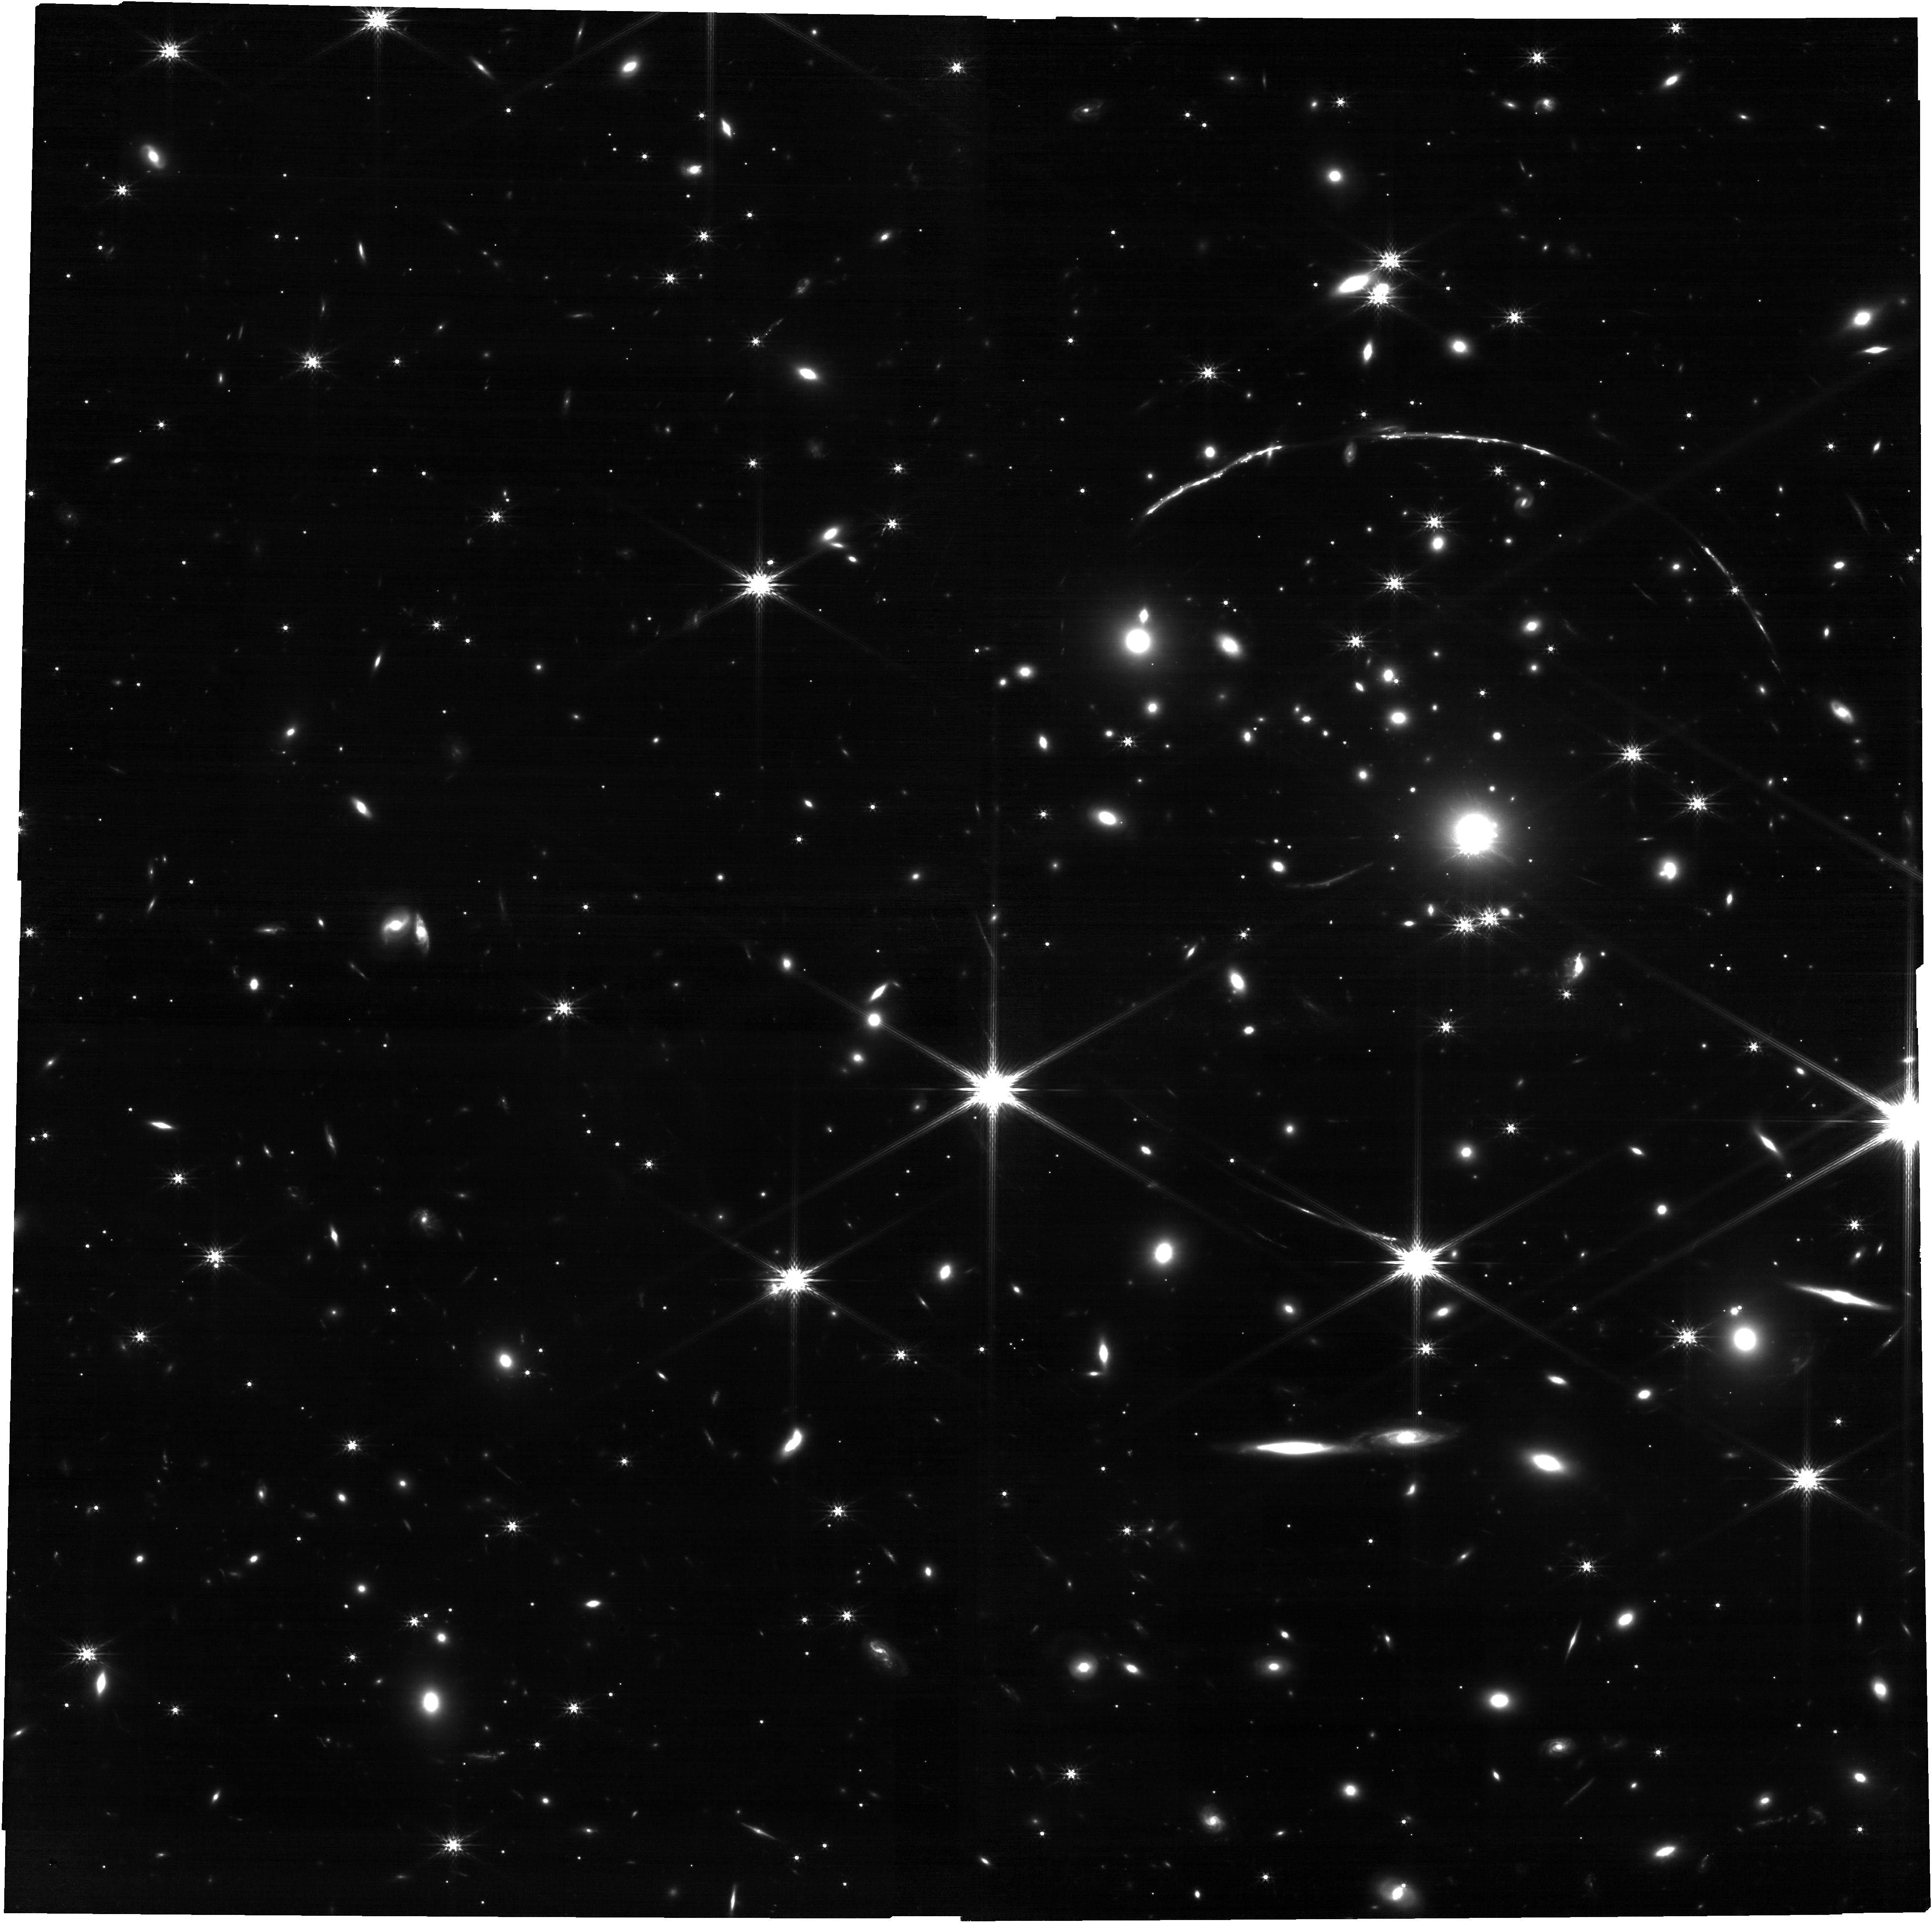
Target: SUNBURSTFULL. Instrument: NIRCAM. Filter: F200W. Exposure: 29 min. Observation ID: jw02555-o003_t009_nircam_clear-f200w

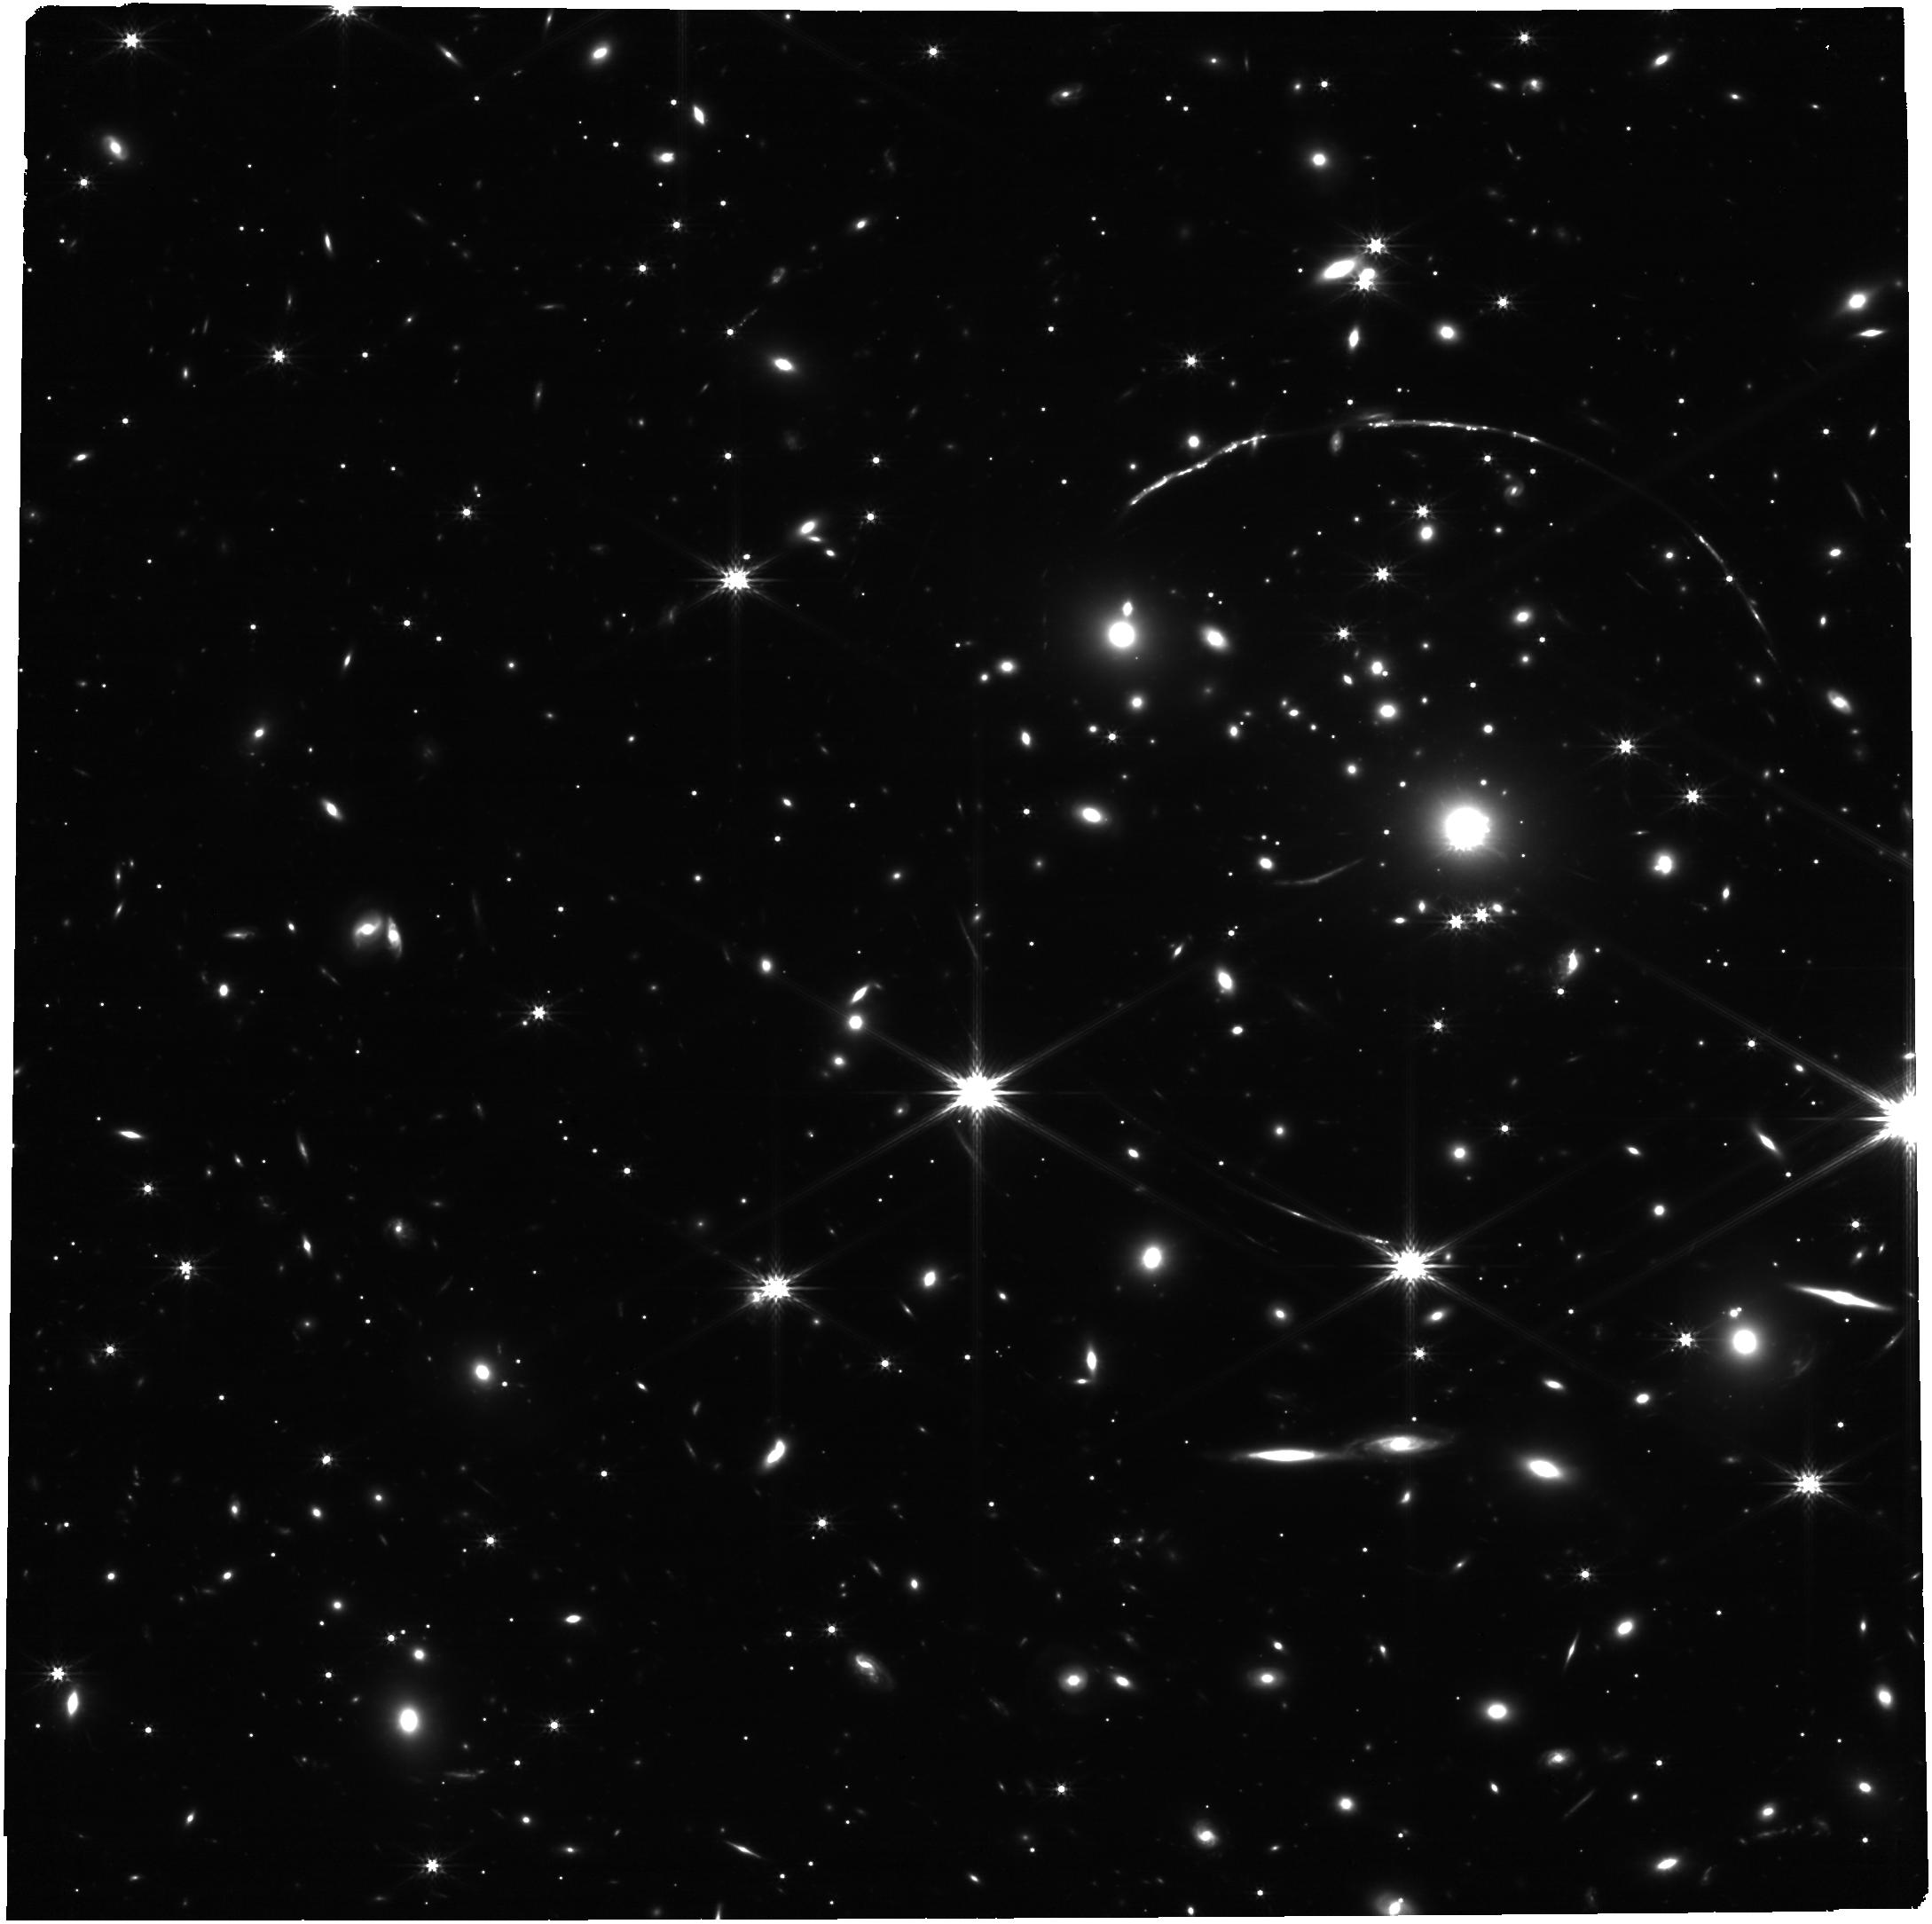
Target: SUNBURSTFULL. Instrument: NIRCAM. Filter: F277W. Exposure: 29 min. Observation ID: jw02555-o003_t009_nircam_clear-f277w

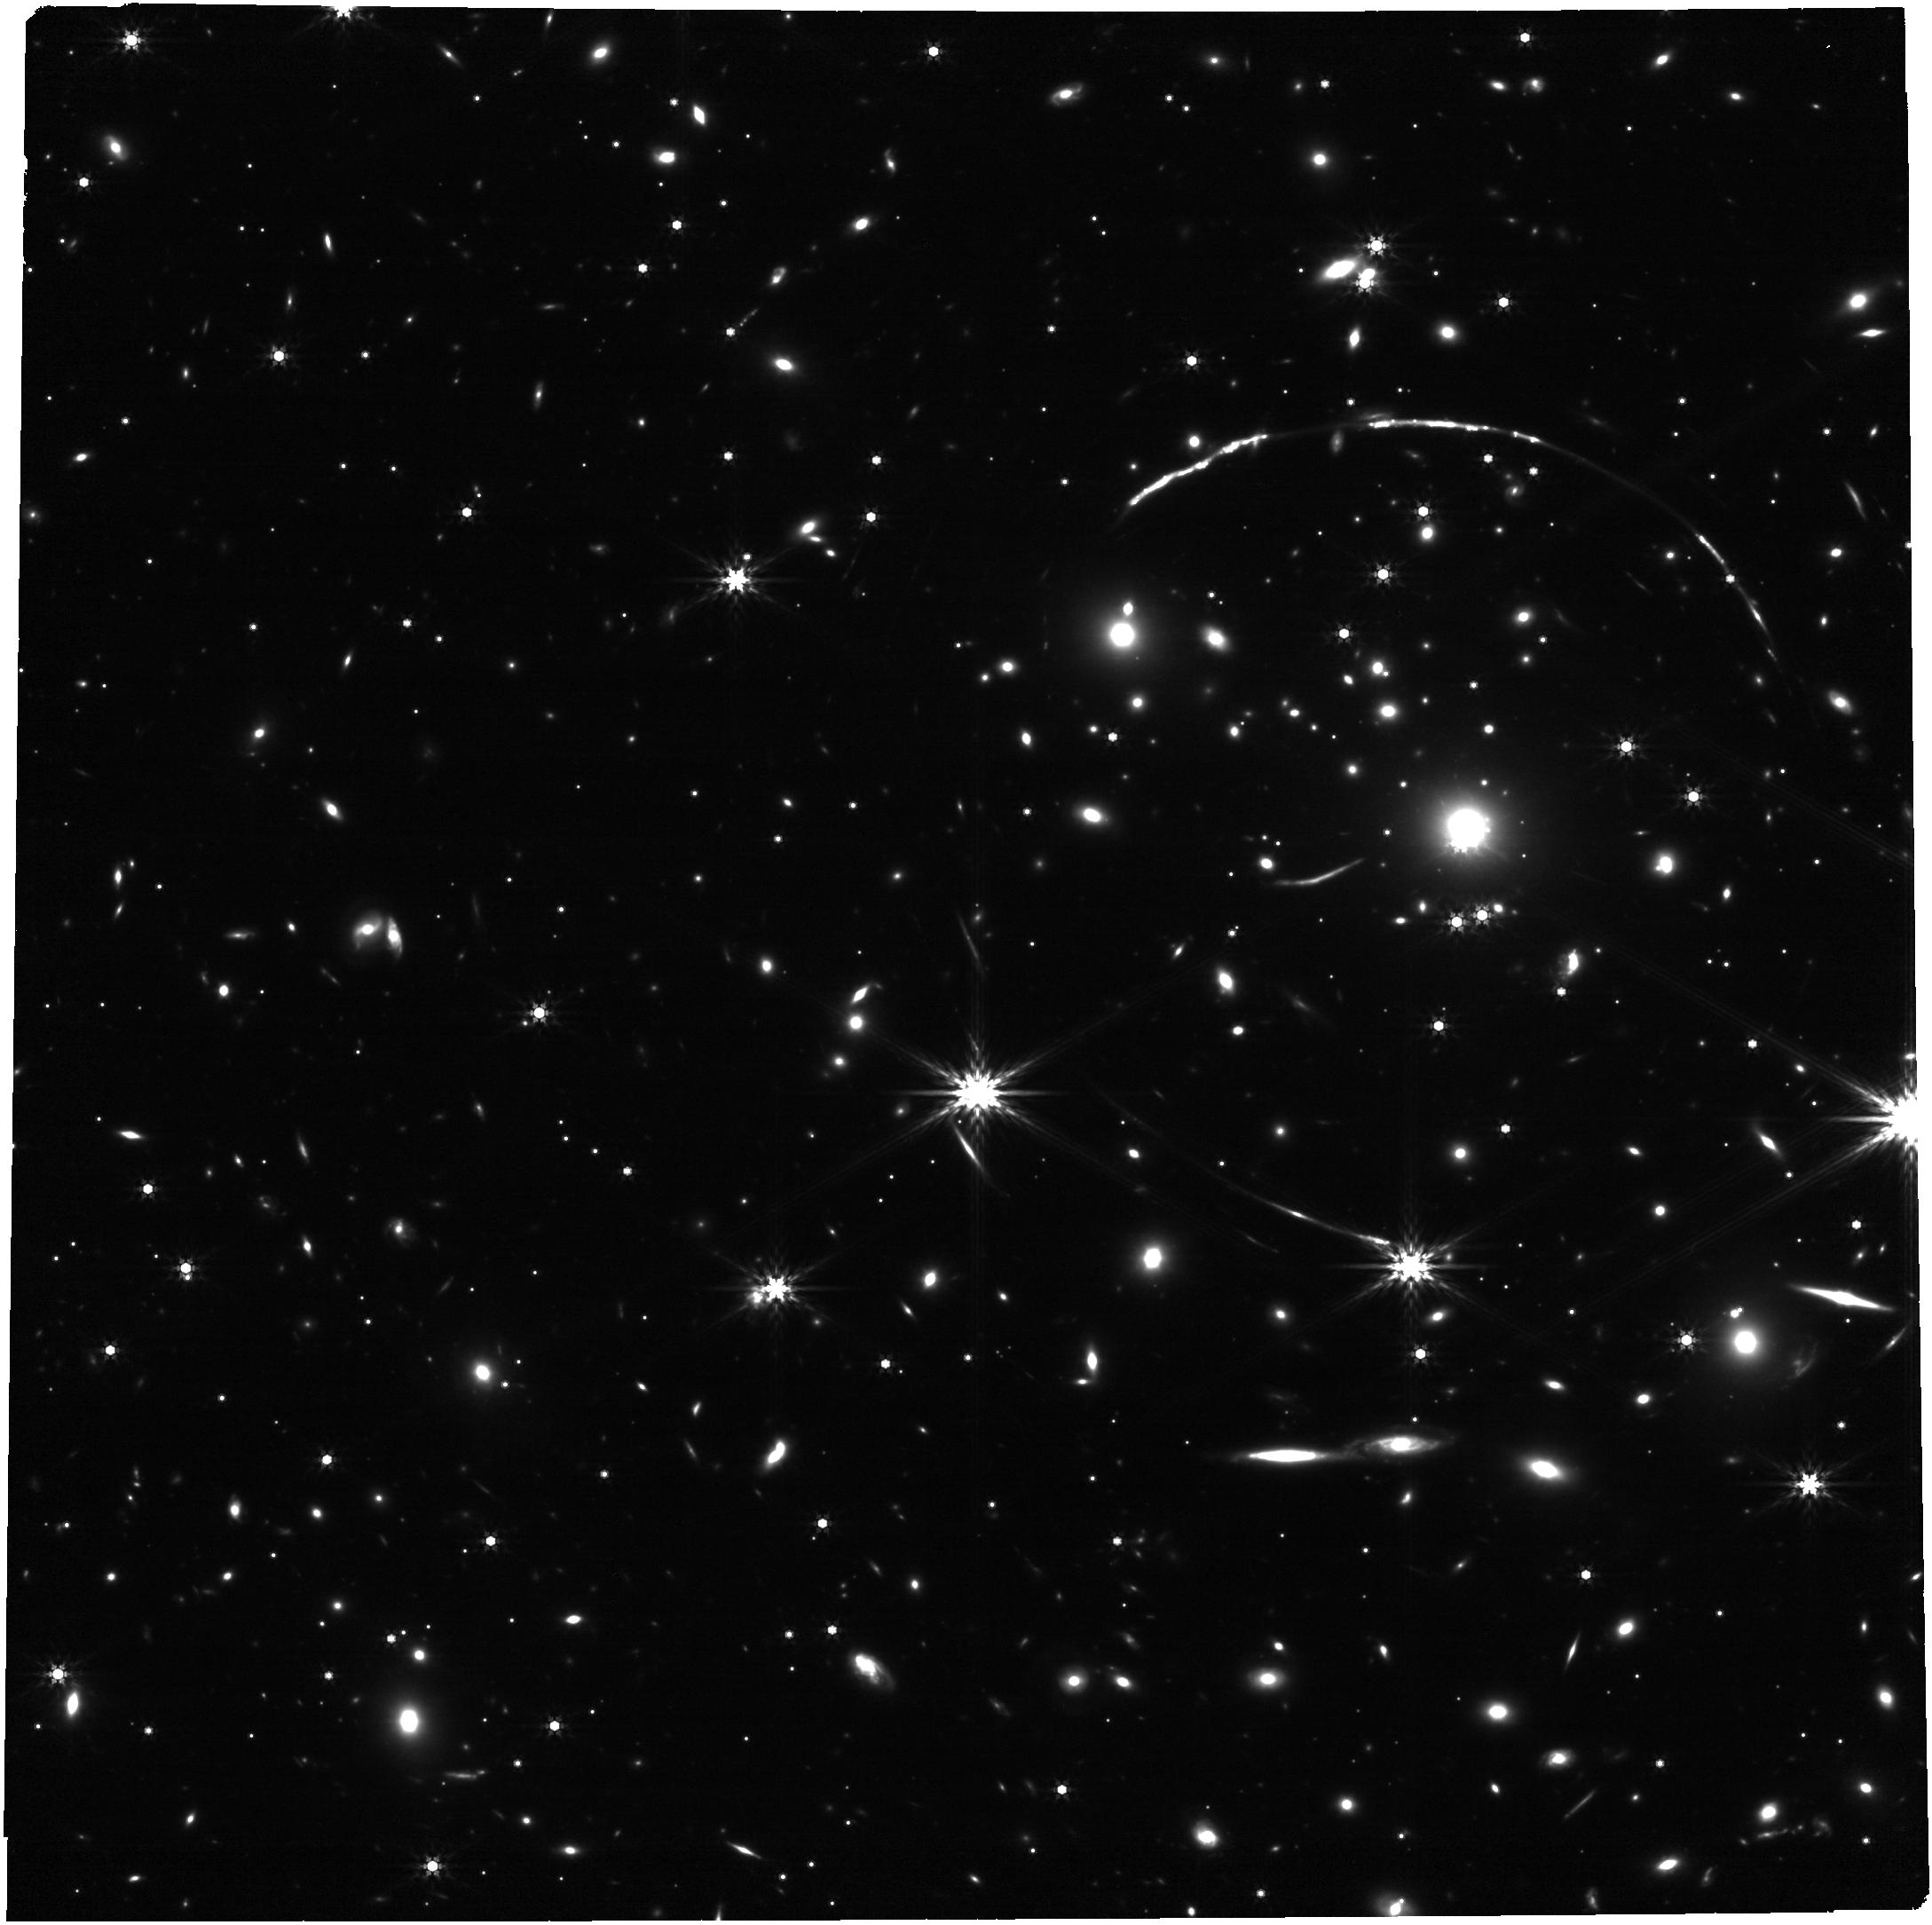
Target: SUNBURSTFULL. Instrument: NIRCAM. Filter: F444W. Exposure: 29 min. Observation ID: jw02555-o003_t009_nircam_clear-f444w

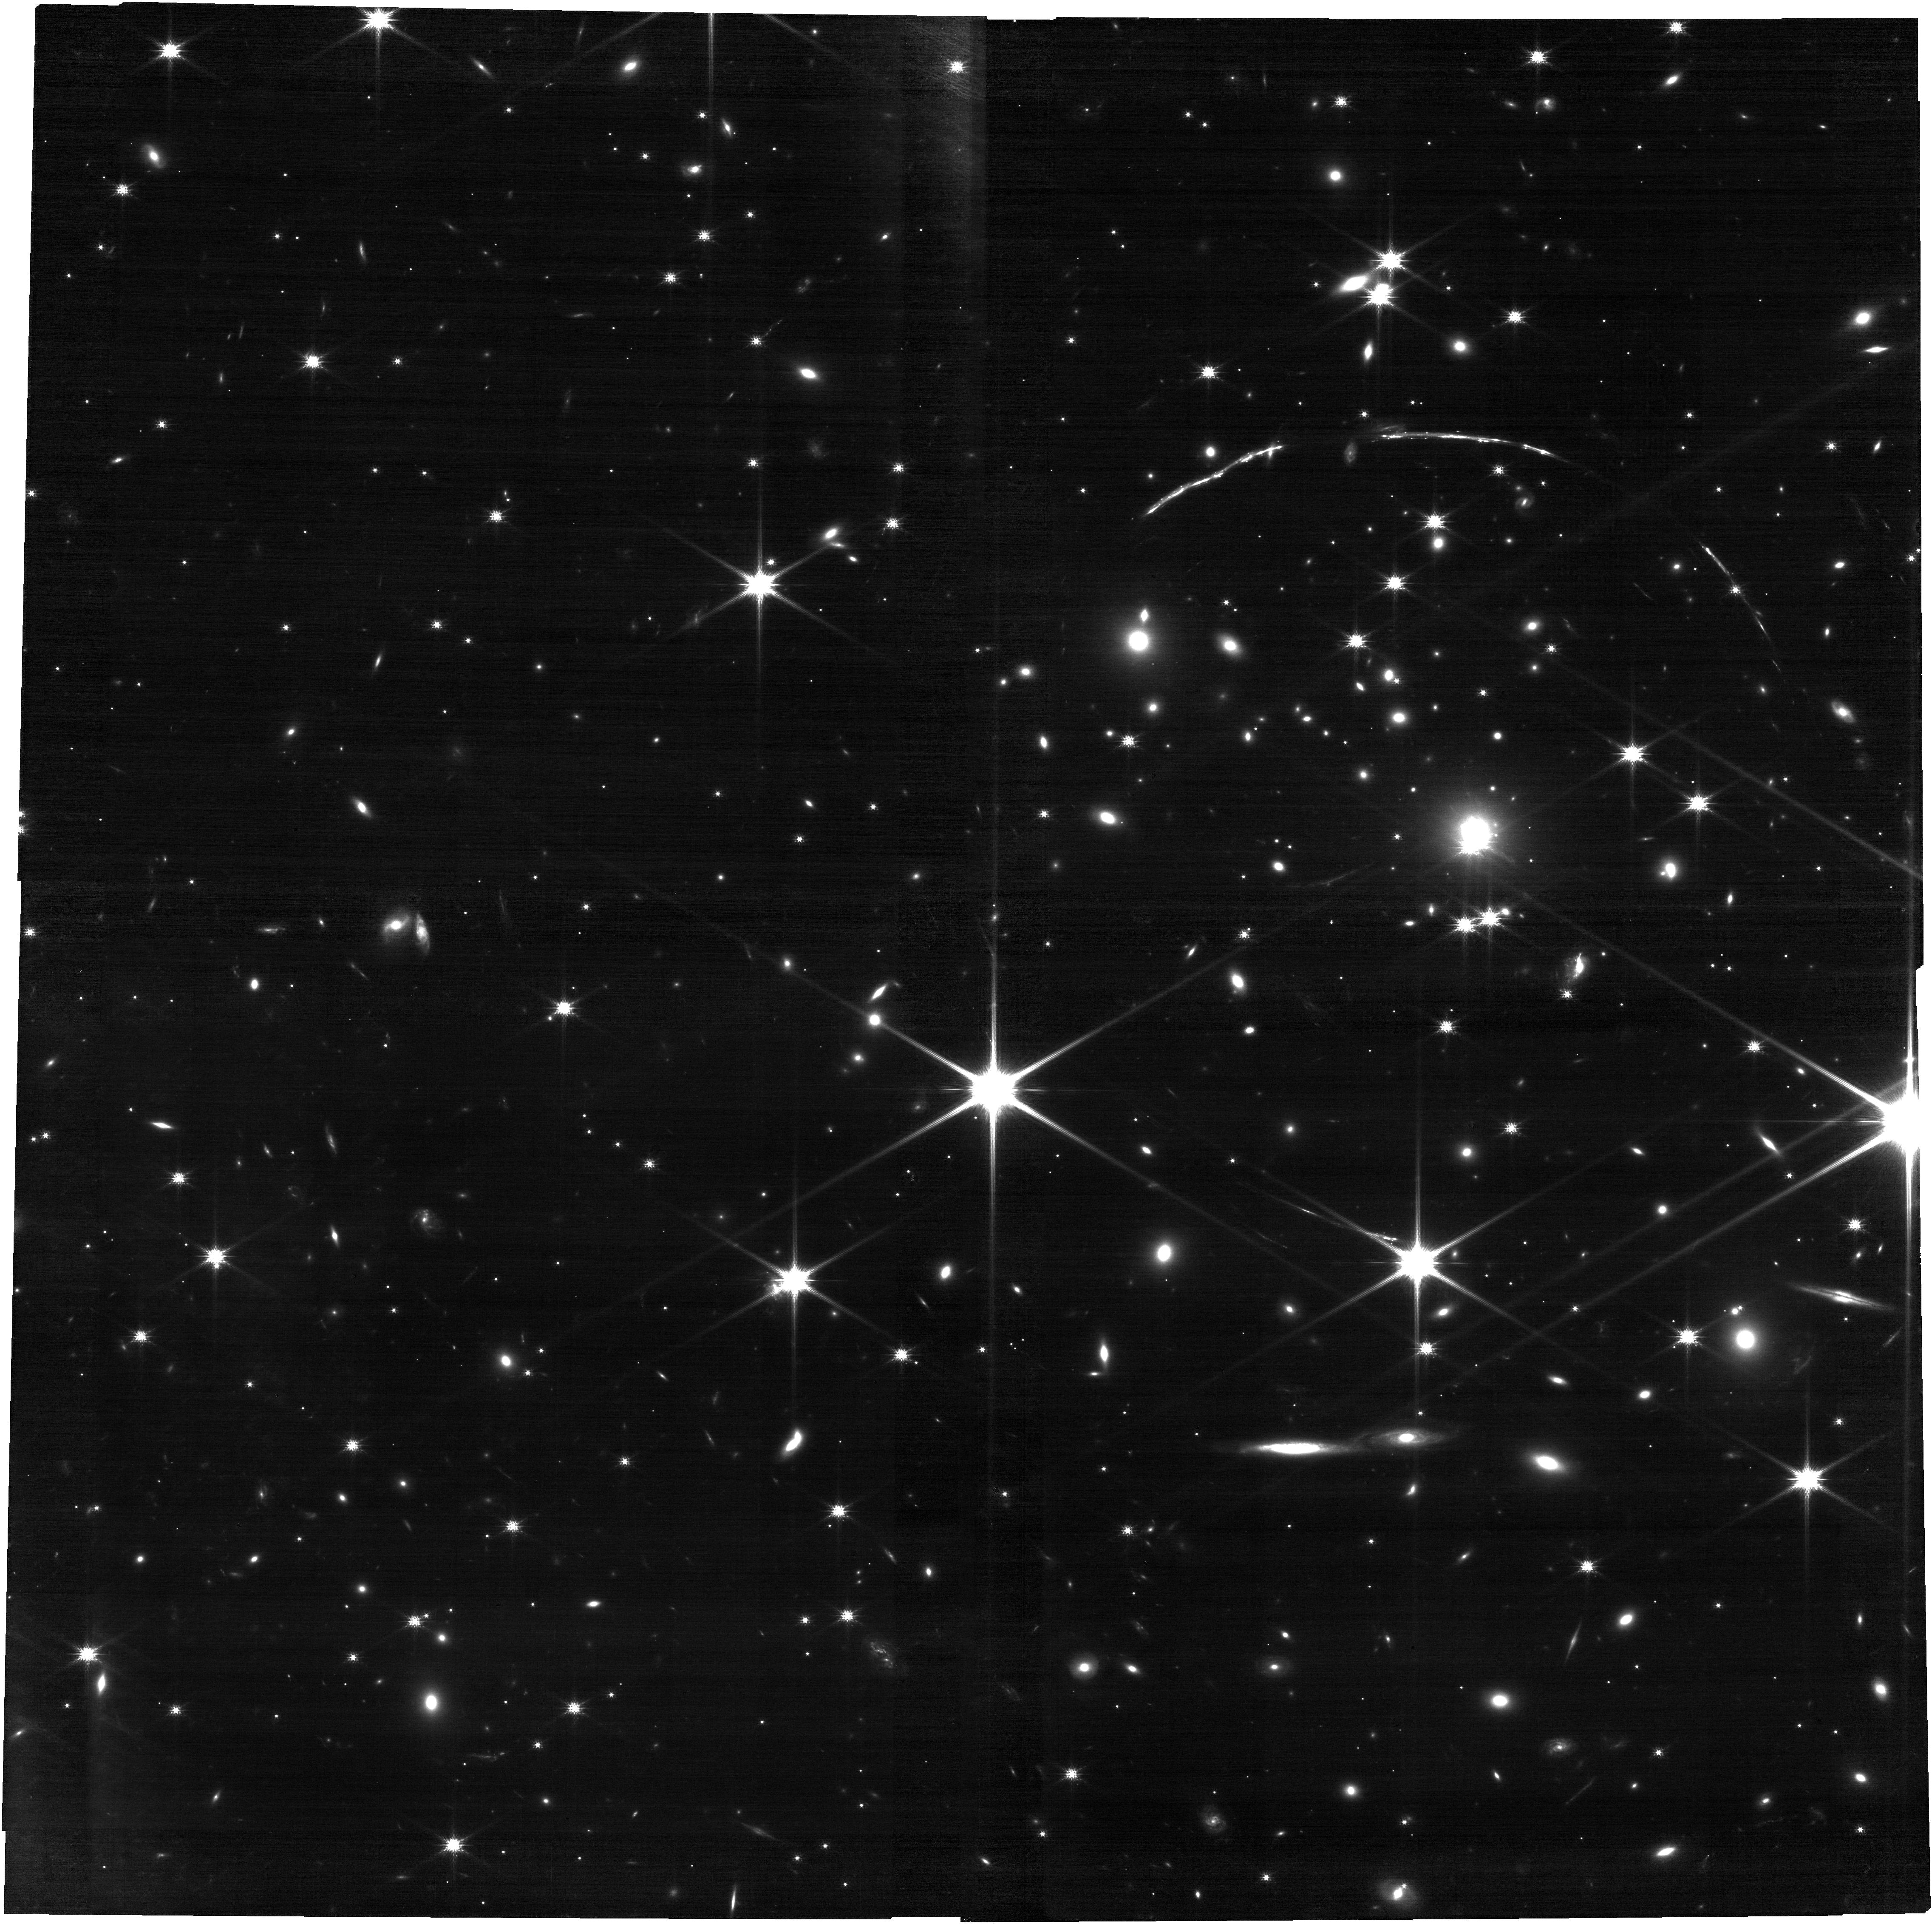
Target: SUNBURSTFULL. Instrument: NIRCAM. Filter: F115W. Exposure: 29 min. Observation ID: jw02555-o003_t009_nircam_clear-f115w

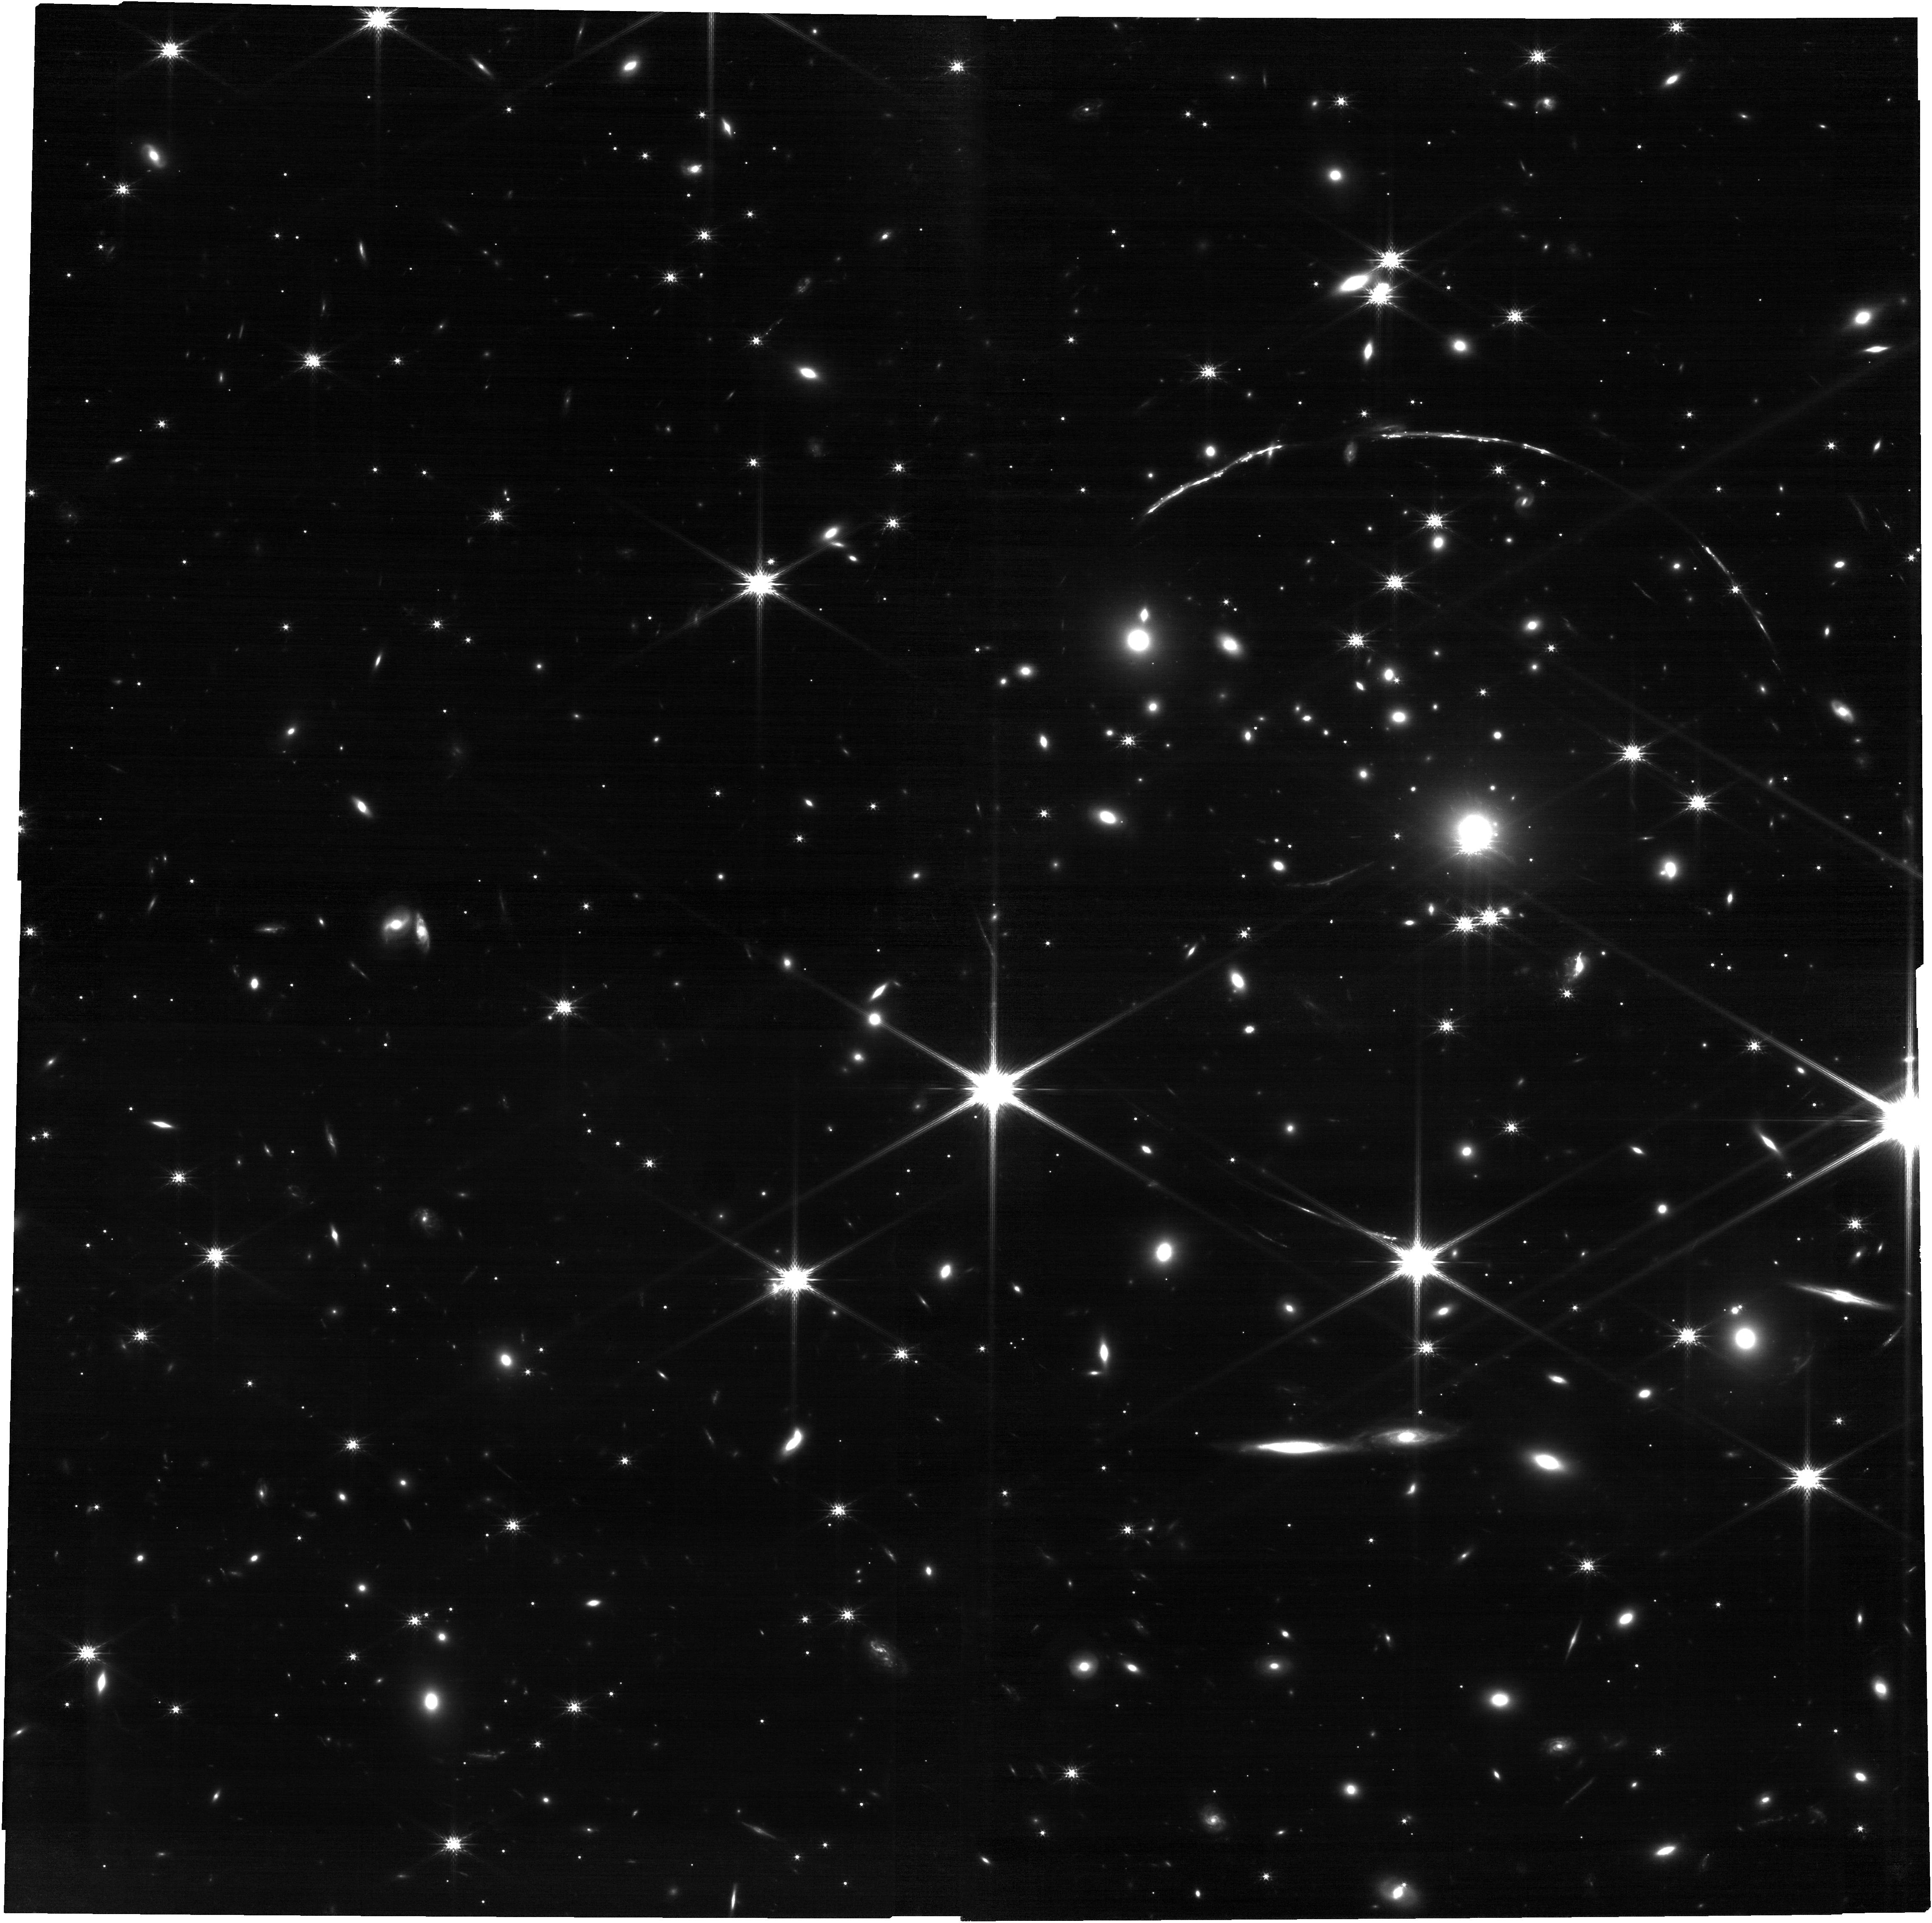
Target: SUNBURSTFULL. Instrument: NIRCAM. Filter: F150W. Exposure: 29 min. Observation ID: jw02555-o003_t009_nircam_clear-f150w

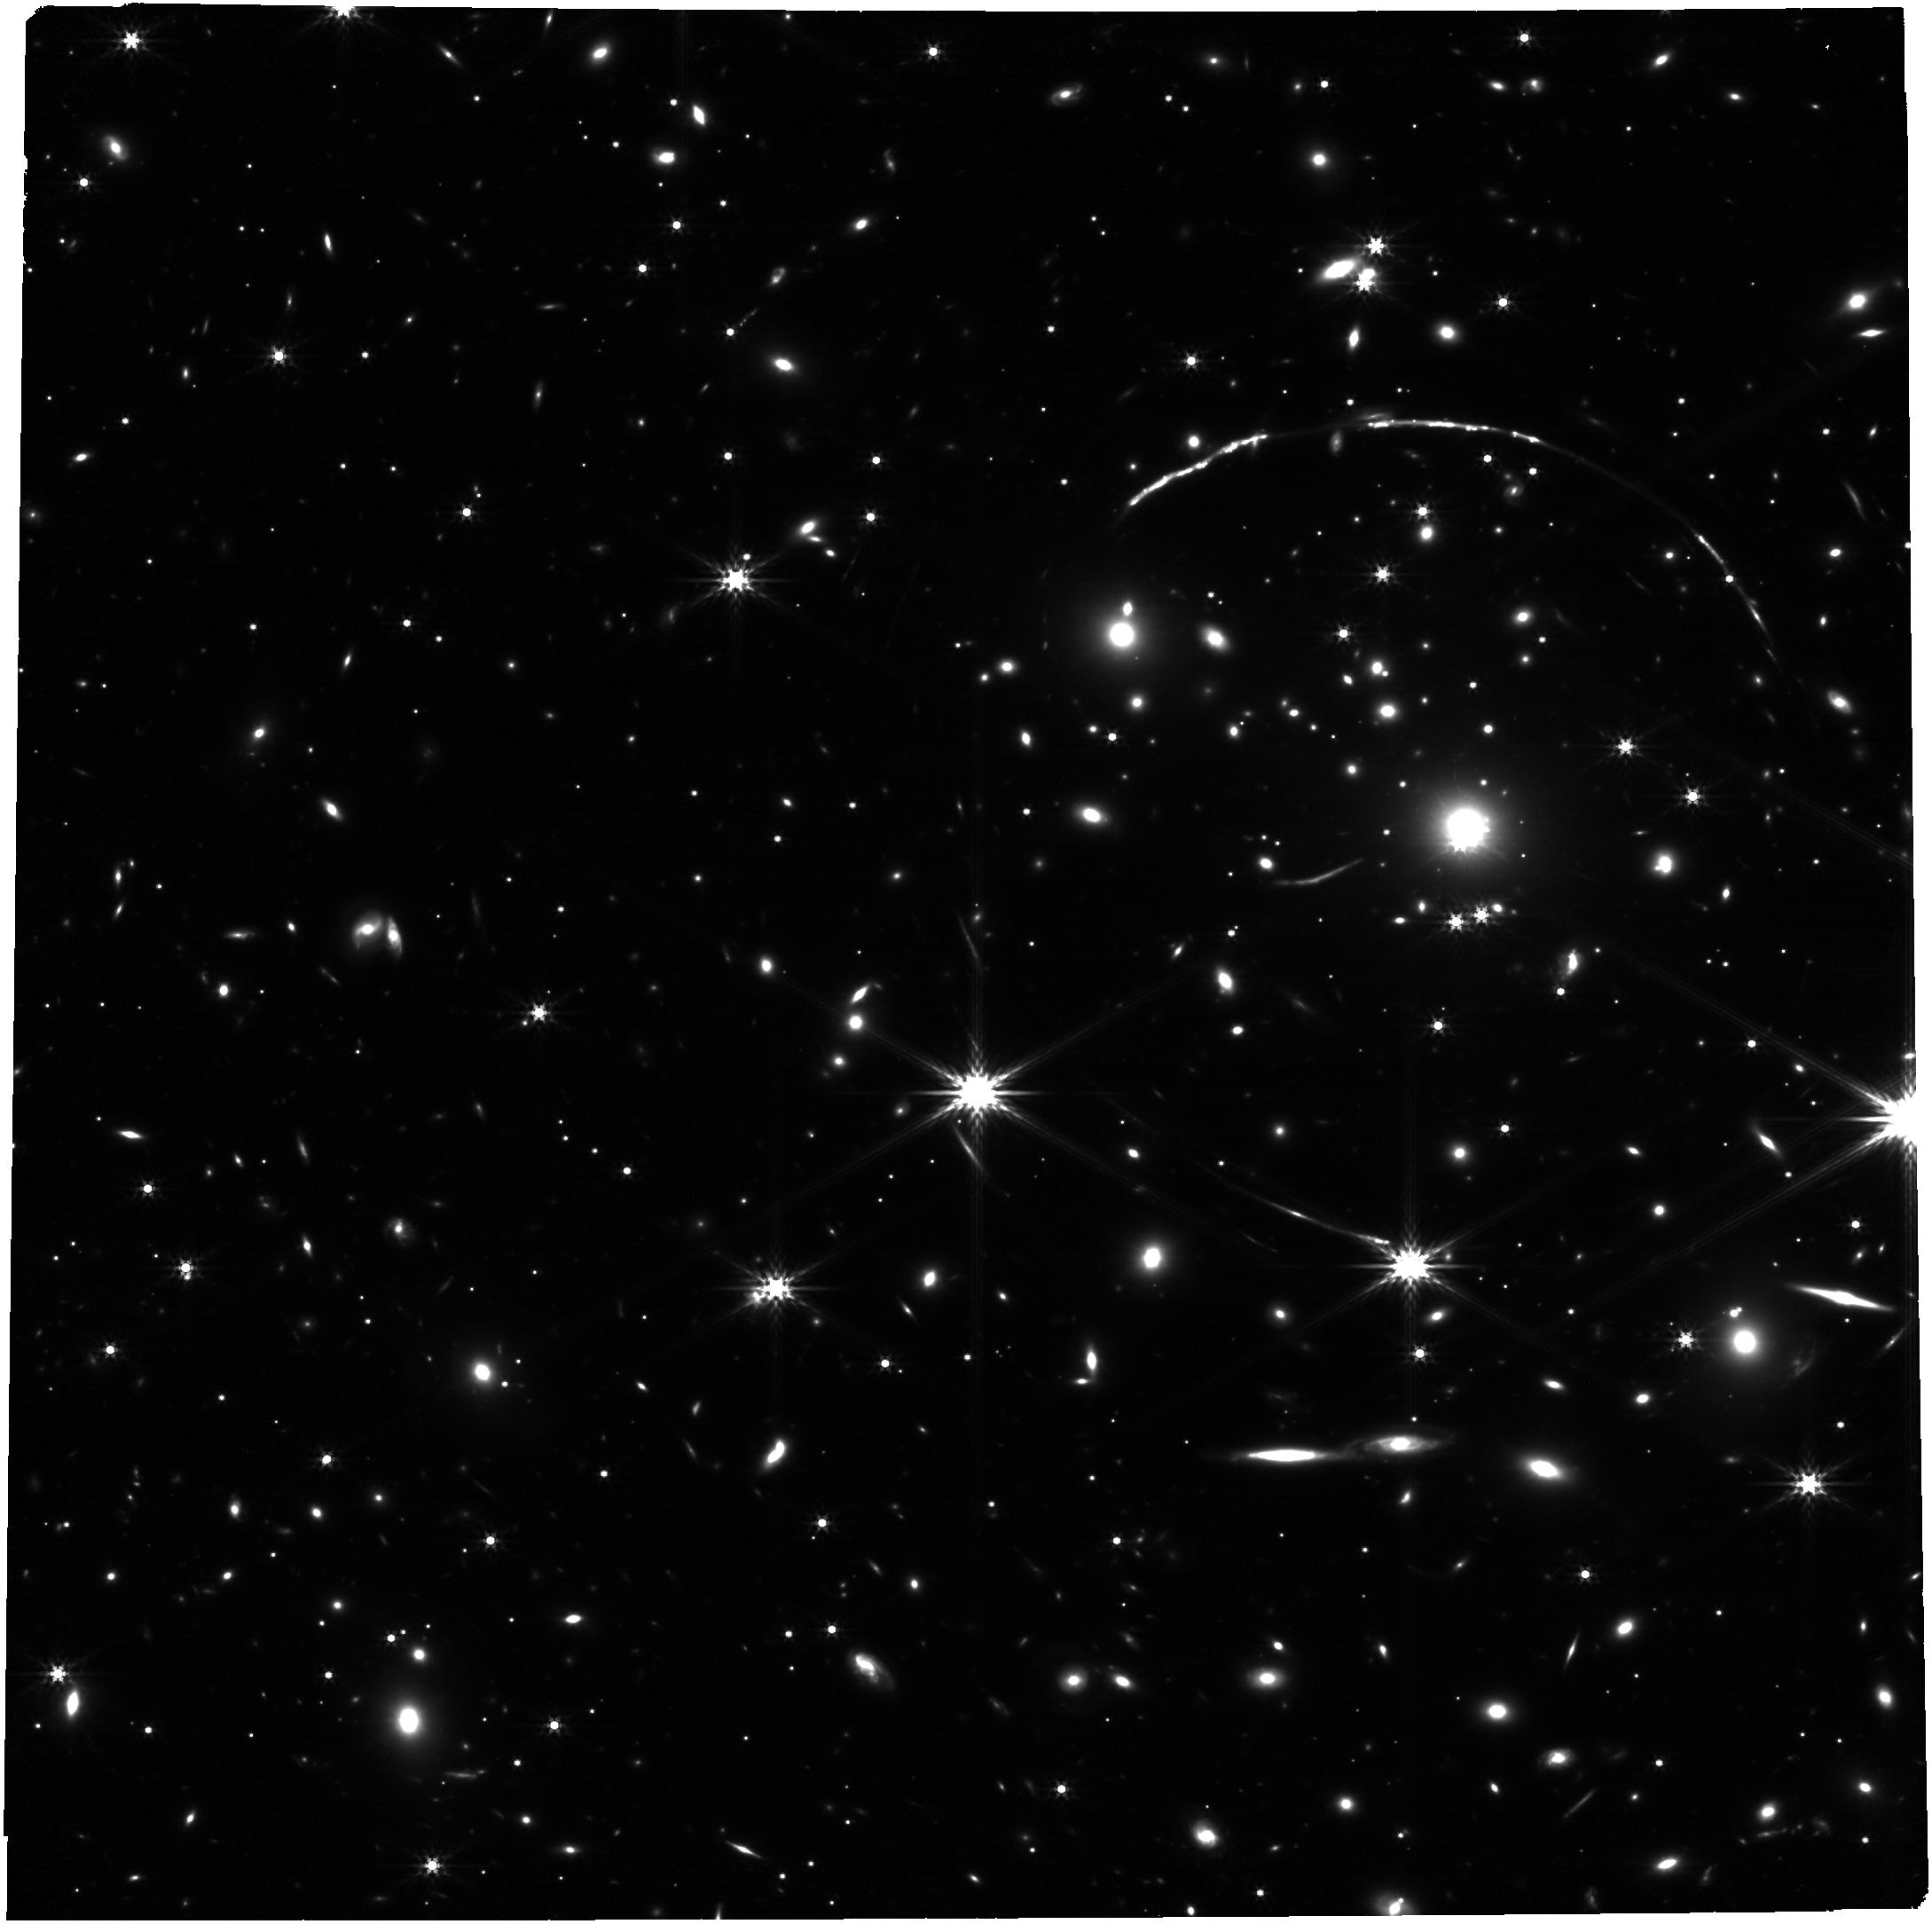
Target: SUNBURSTFULL. Instrument: NIRCAM. Filter: F356W. Exposure: 29 min. Observation ID: jw02555-o003_t009_nircam_clear-f356w

How do ionizing photons escape the Sunburst Arc? (PI: Rivera-Thorsen, T. Emil)

How the early Universe was reionized is a key science case for JWST. The majority of ionizing Lyman Continuum (LyC) photons were produced by massive stars in the first galaxies, and had to find their way through the neutral ISM and escape into intergalactic Space. How this happened is unclear, and due to the high fraction of neutral gas in the IGM, we cannot study ionizing escape directly at z>4, but must rely on lower redshift analogs. In the local Universe, escape fractions are far too low to account for the energy needed to cause reionization. In order to determine which physical processes regulate ionizing escape, and how they can evolve over cosmic time, we need to study the ISM of leaking galaxies in high detail, across Cosmological epochs. We propose deep NIRSpec IFU observations and supplementary NIRCam imaging of the gravitationally lensed “Sunburst Arc” (z=2.4), the only galaxy at z>0.1 for which such a study is possible. The galaxy is an extremely bright LyC leaker, and despite its enormous distance, the only known galaxy where the origin of LyC is pinpointed down to ~10 pc. The proposed observations will enable detailed mapping of the production sites of ionizing radiation, as well as possible escape paths, and detailed mapping of kinematics, ionization and other parameters that will reveal which mechanisms regulate the escape, and how they differ from the local Universe. These observations will be a unique connecting link between local analogs and the Epoch of Reionization, and will be a valuable reference dataset long after the end of JWST’s mission.